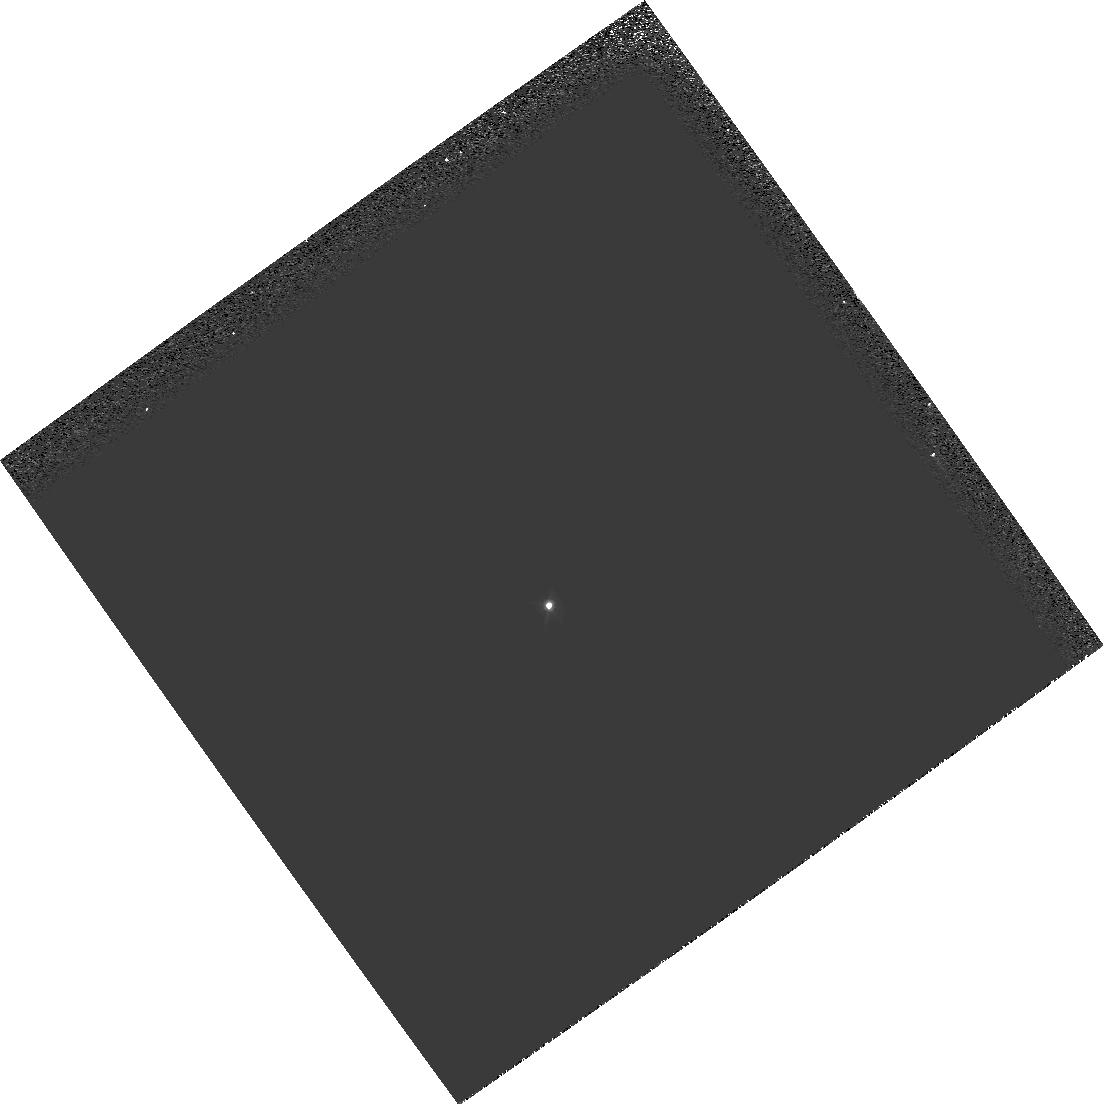
Target: GRW+70D5824
Instrument: WFPC2/PC
Filter: F547M
Exposure: 1 min
Observation ID: hst_9258_11_wfpc2_pc_f547m_u6hk11

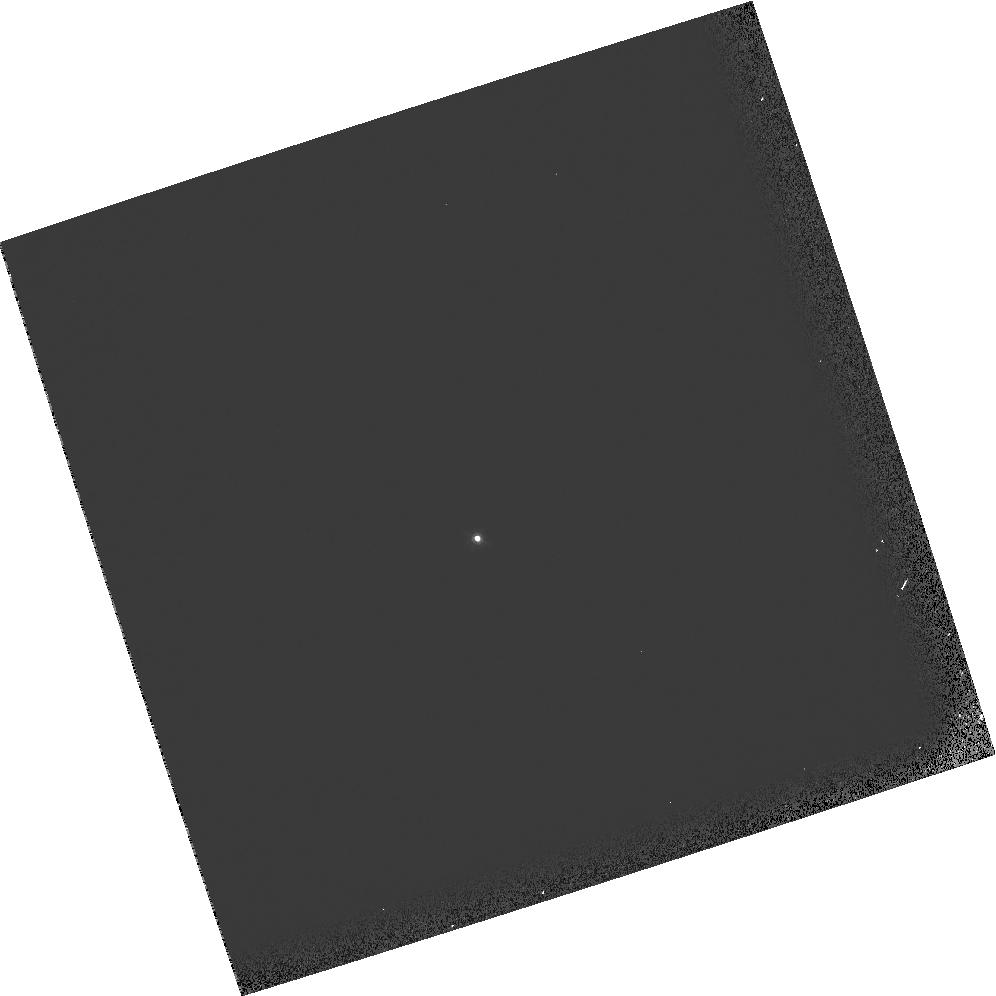
Target: GRW+70D5824
Instrument: WFPC2/PC
Filter: F547M
Exposure: 1 min
Observation ID: hst_9258_02_wfpc2_pc_f547m_u6hk02

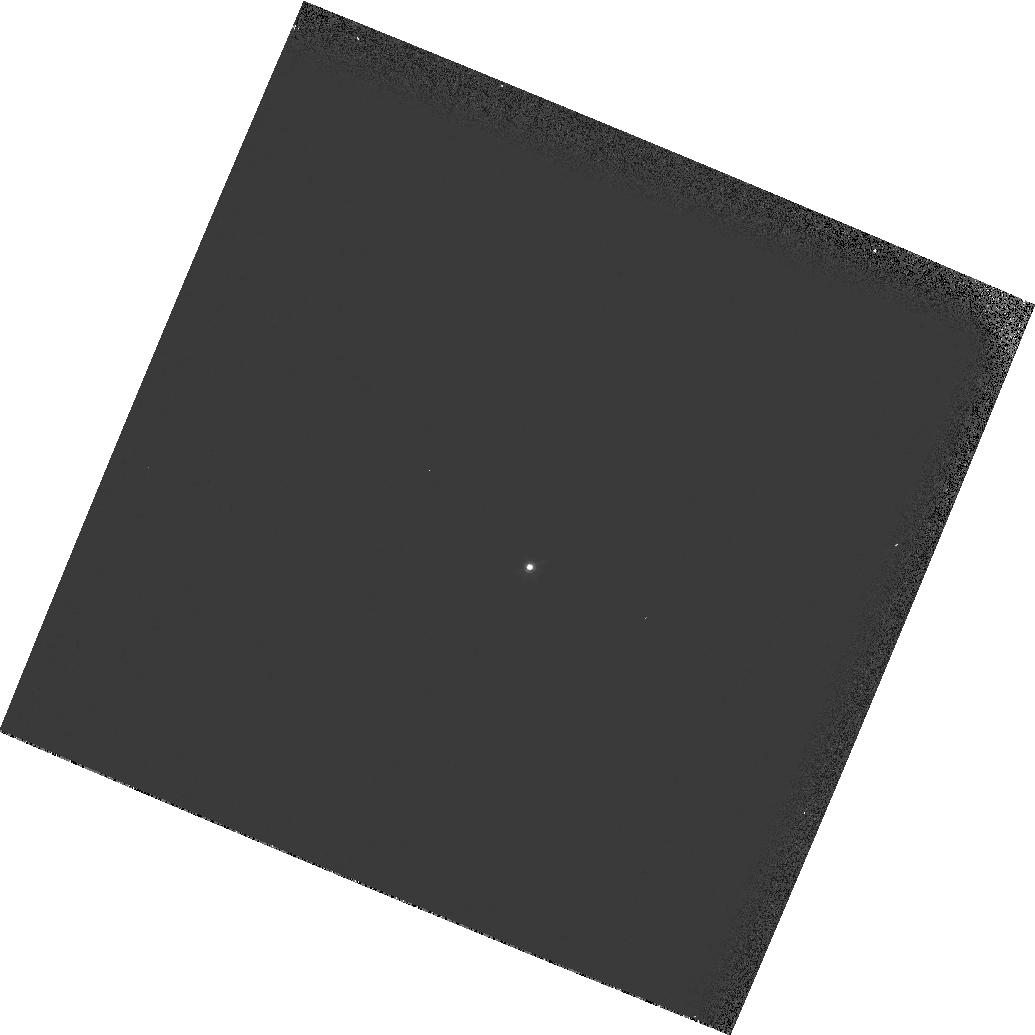
Target: GRW+70D5824
Instrument: WFPC2/PC
Filter: F547M
Exposure: 1 min
Observation ID: hst_9258_13_wfpc2_pc_f547m_u6hk13

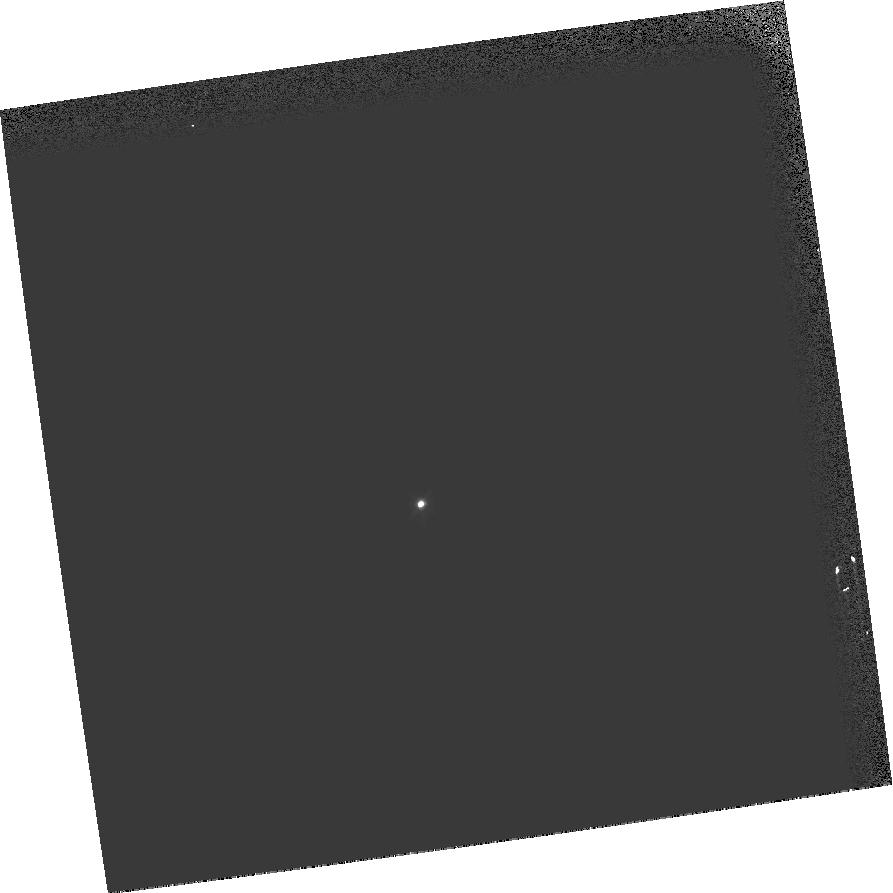
Target: GRW+70D5824
Instrument: WFPC2/PC
Filter: F547M
Exposure: 1 min
Observation ID: hst_9258_12_wfpc2_pc_f547m_u6hk12

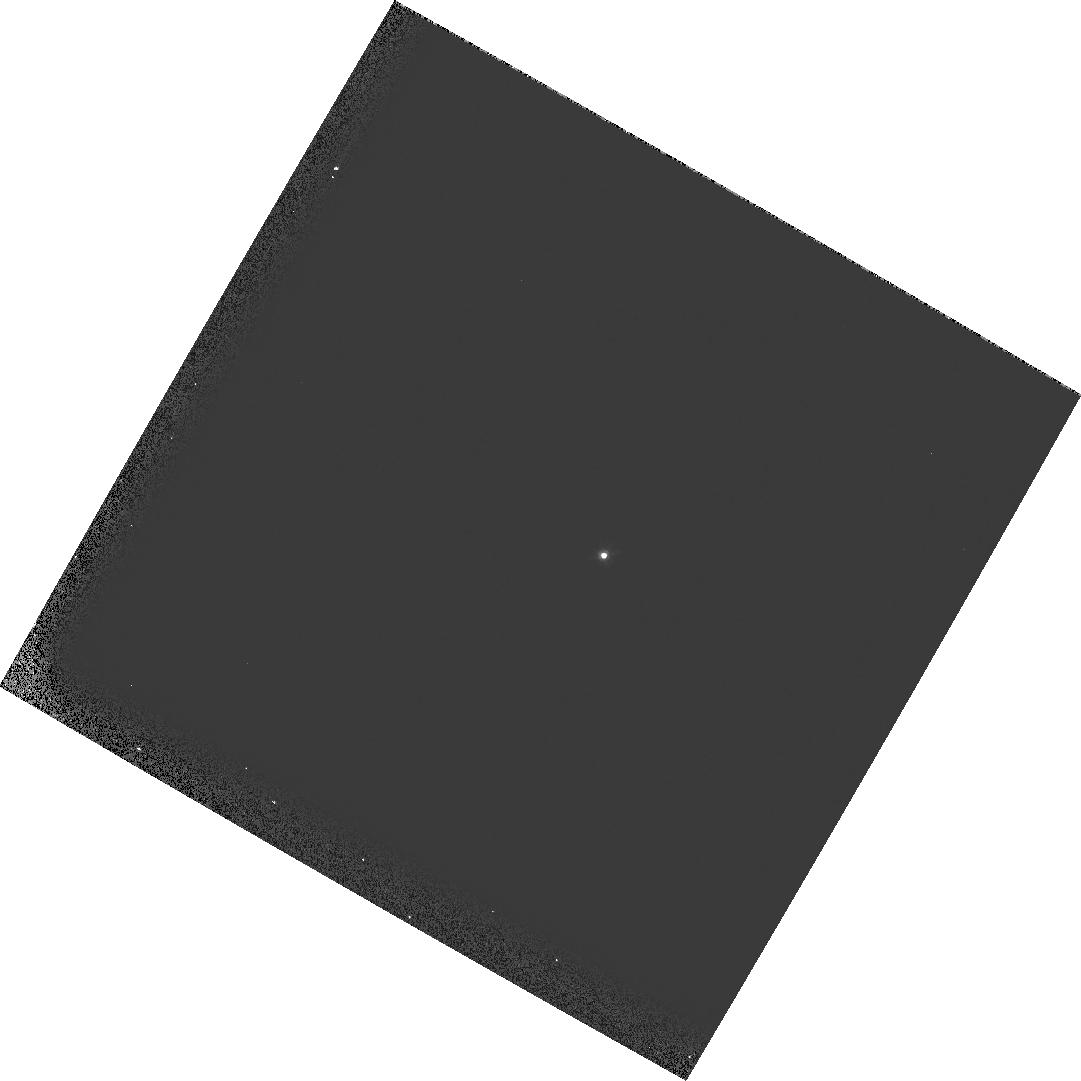
Target: GRW+70D5824
Instrument: WFPC2/PC
Filter: F547M
Exposure: 1 min
Observation ID: hst_9258_07_wfpc2_pc_f547m_u6hk07

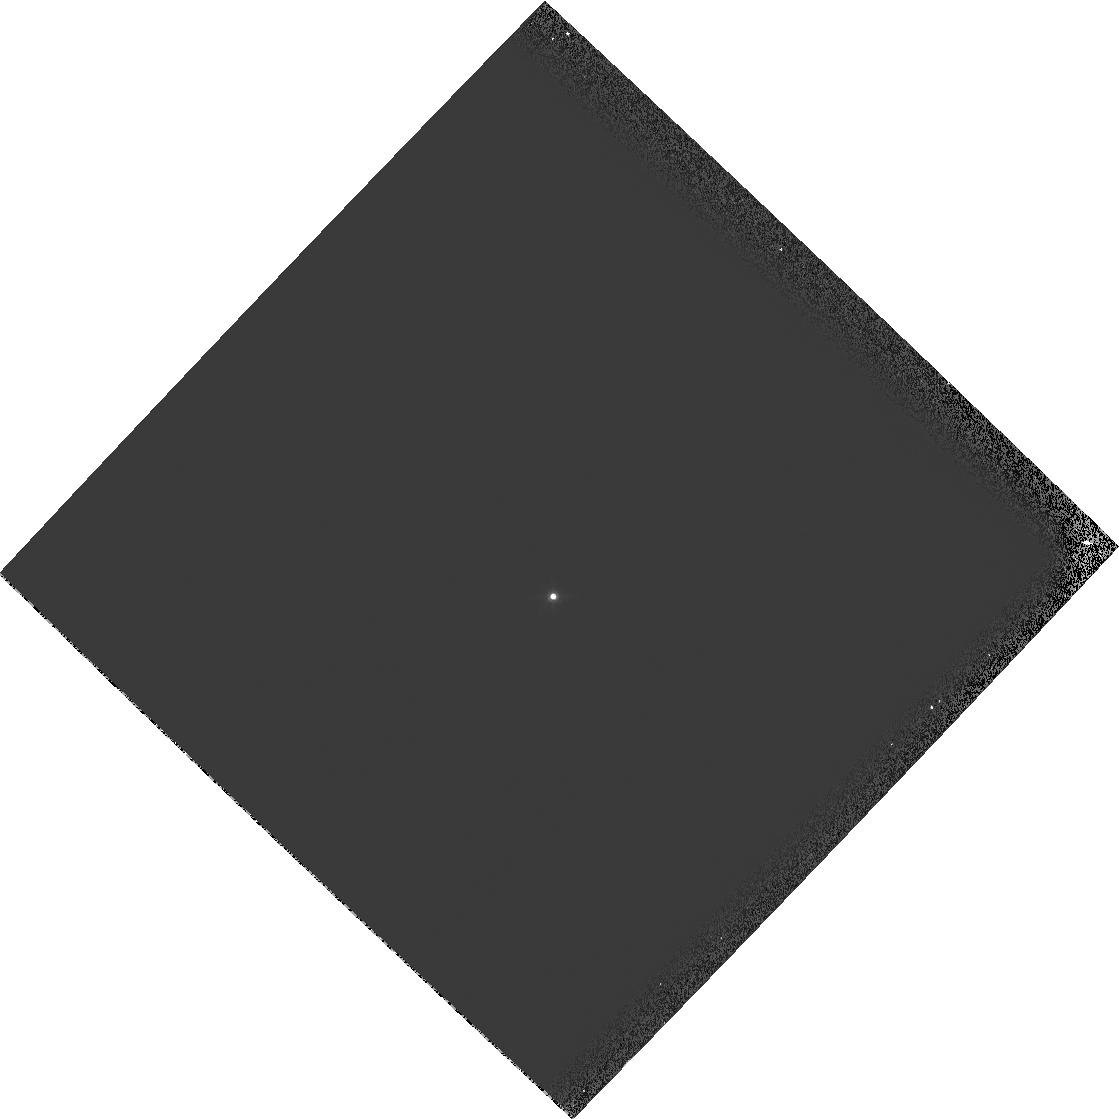
Target: GRW+70D5824
Instrument: WFPC2/PC
Filter: F547M
Exposure: 1 min
Observation ID: hst_9258_01_wfpc2_pc_f547m_u6hk01

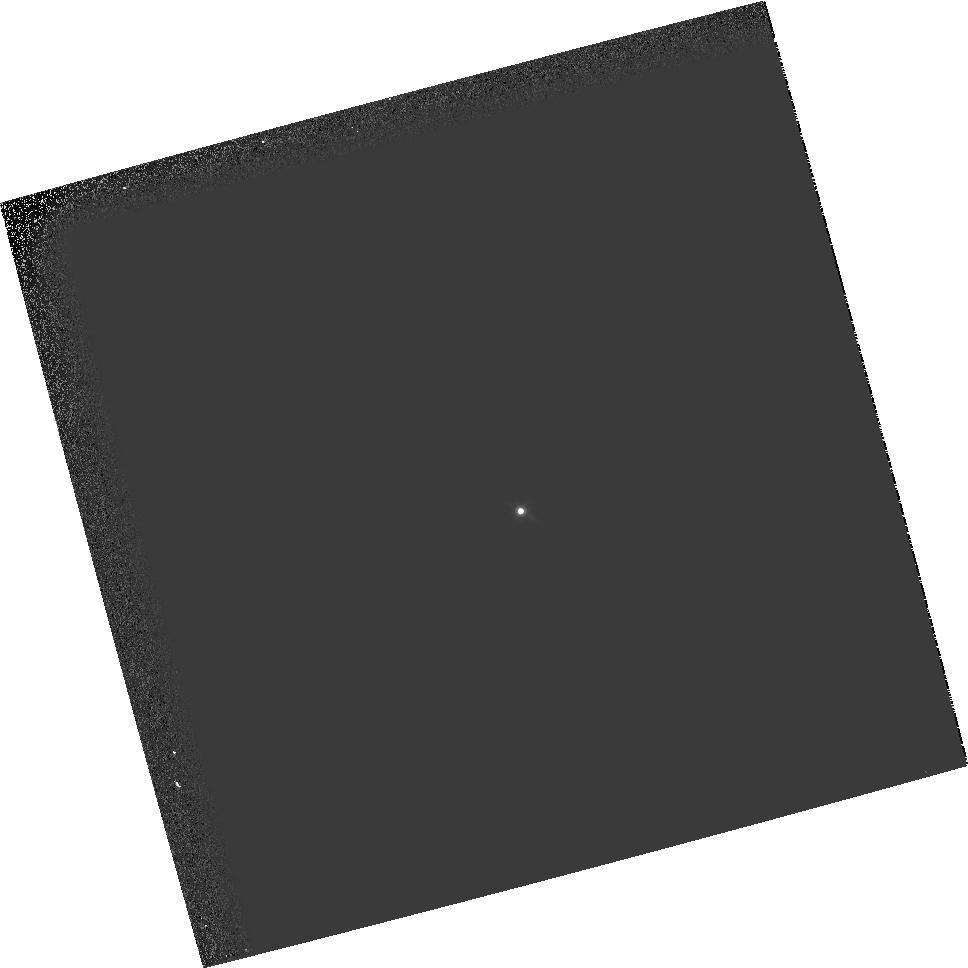
Target: GRW+70D5824
Instrument: WFPC2/PC
Filter: F547M
Exposure: 1 min
Observation ID: hst_9258_08_wfpc2_pc_f547m_u6hk08

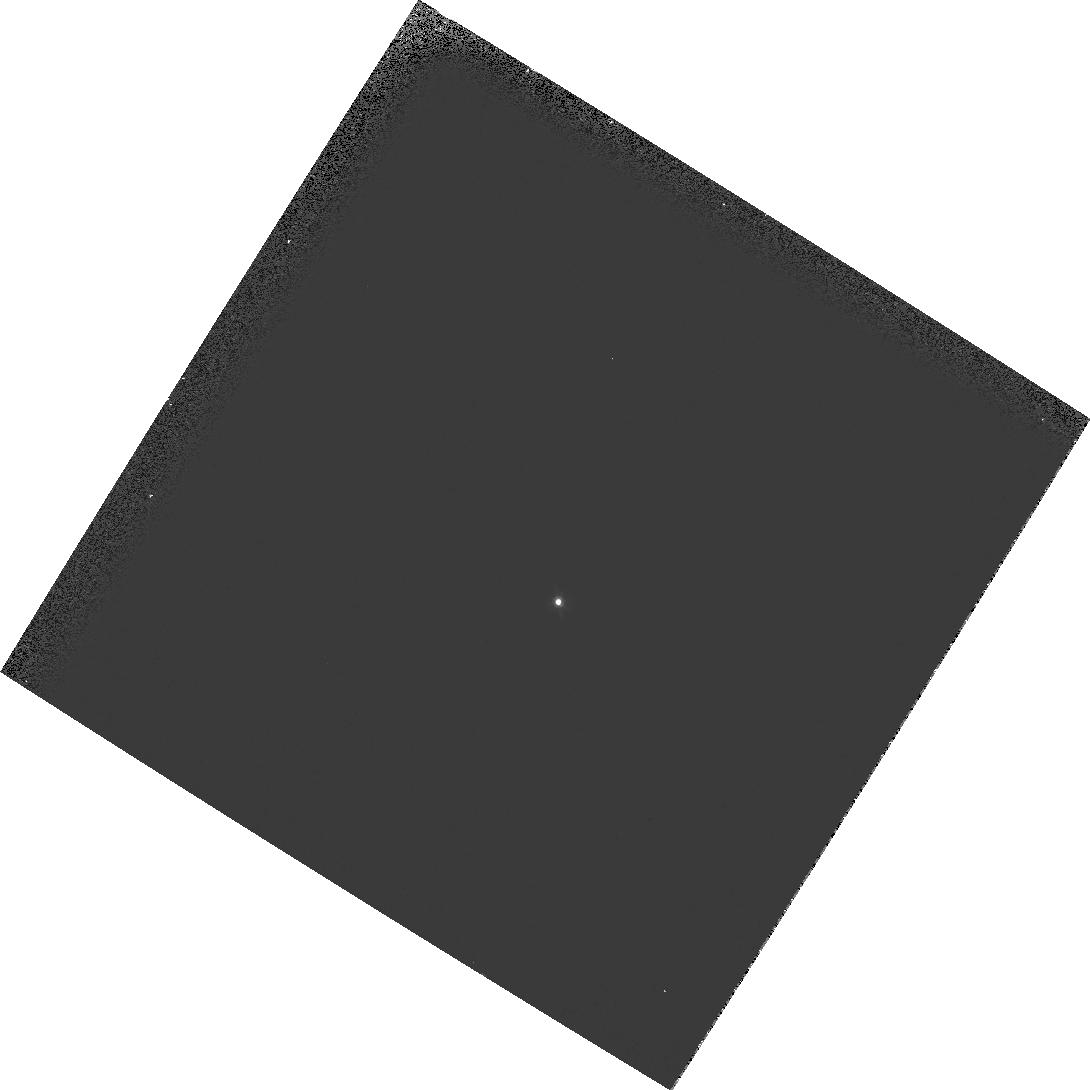
Target: GRW+70D5824
Instrument: WFPC2/PC
Filter: F547M
Exposure: 1 min
Observation ID: hst_9258_10_wfpc2_pc_f547m_u6hk10

Observatory Focus Monitor (PI: Gilliland, Ronald L)

The HST focus drifts slowly and shows evidence of undergoing slips of a few microns at random times. The rate of the WFPC2 monitoring program is insufficient to track and/or understand OTA behavior in order to request timely and appropriate Secondary Mirror corrections. This 13 orbit program obtains a large amount of high signal to noise focus data, sometimes in 2 Science Instruments at once, and will be sufficient to more accurately define the HST focus. The utility of STIS image phase retrieval will be thoroughly tested with OII and OIII images acquired in parallel with WFPC2 images.